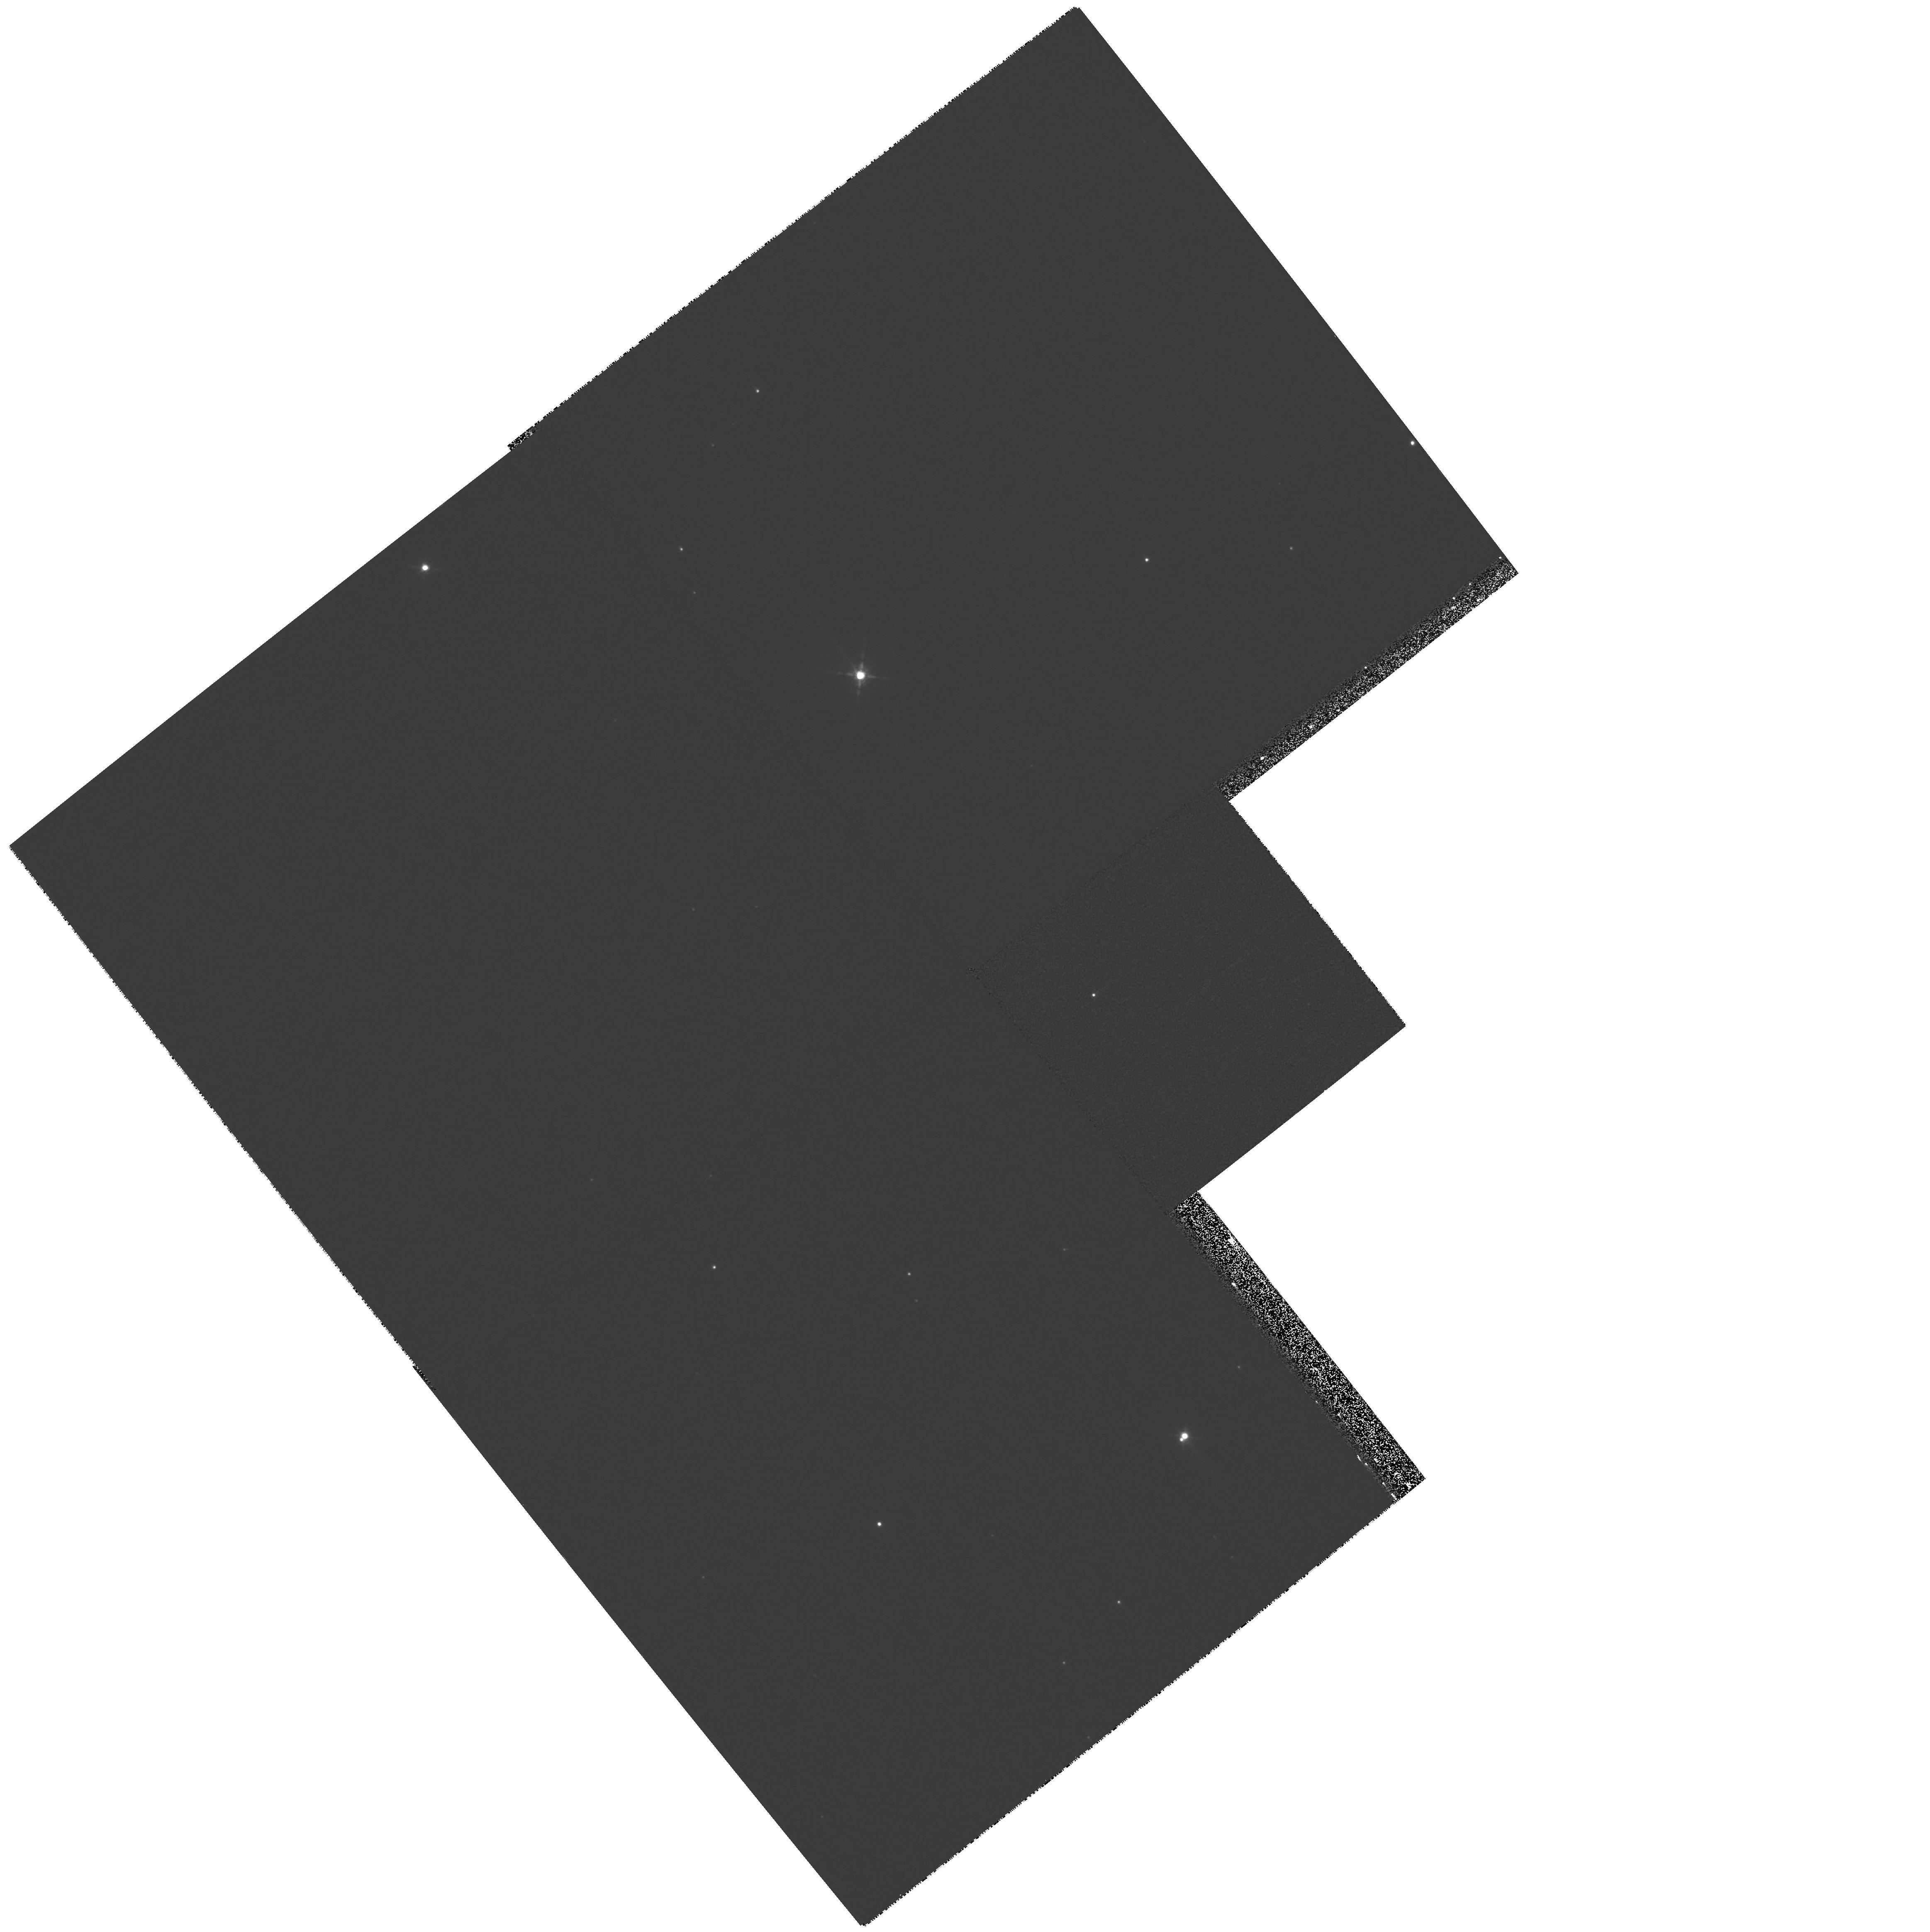
Target: TAURUS-042154+265231. Instrument: WFPC2/PC. Filter: F850LP. Exposure: 11 min. Observation ID: hst_11203_17_wfpc2_pc_f850lp_u9yq17

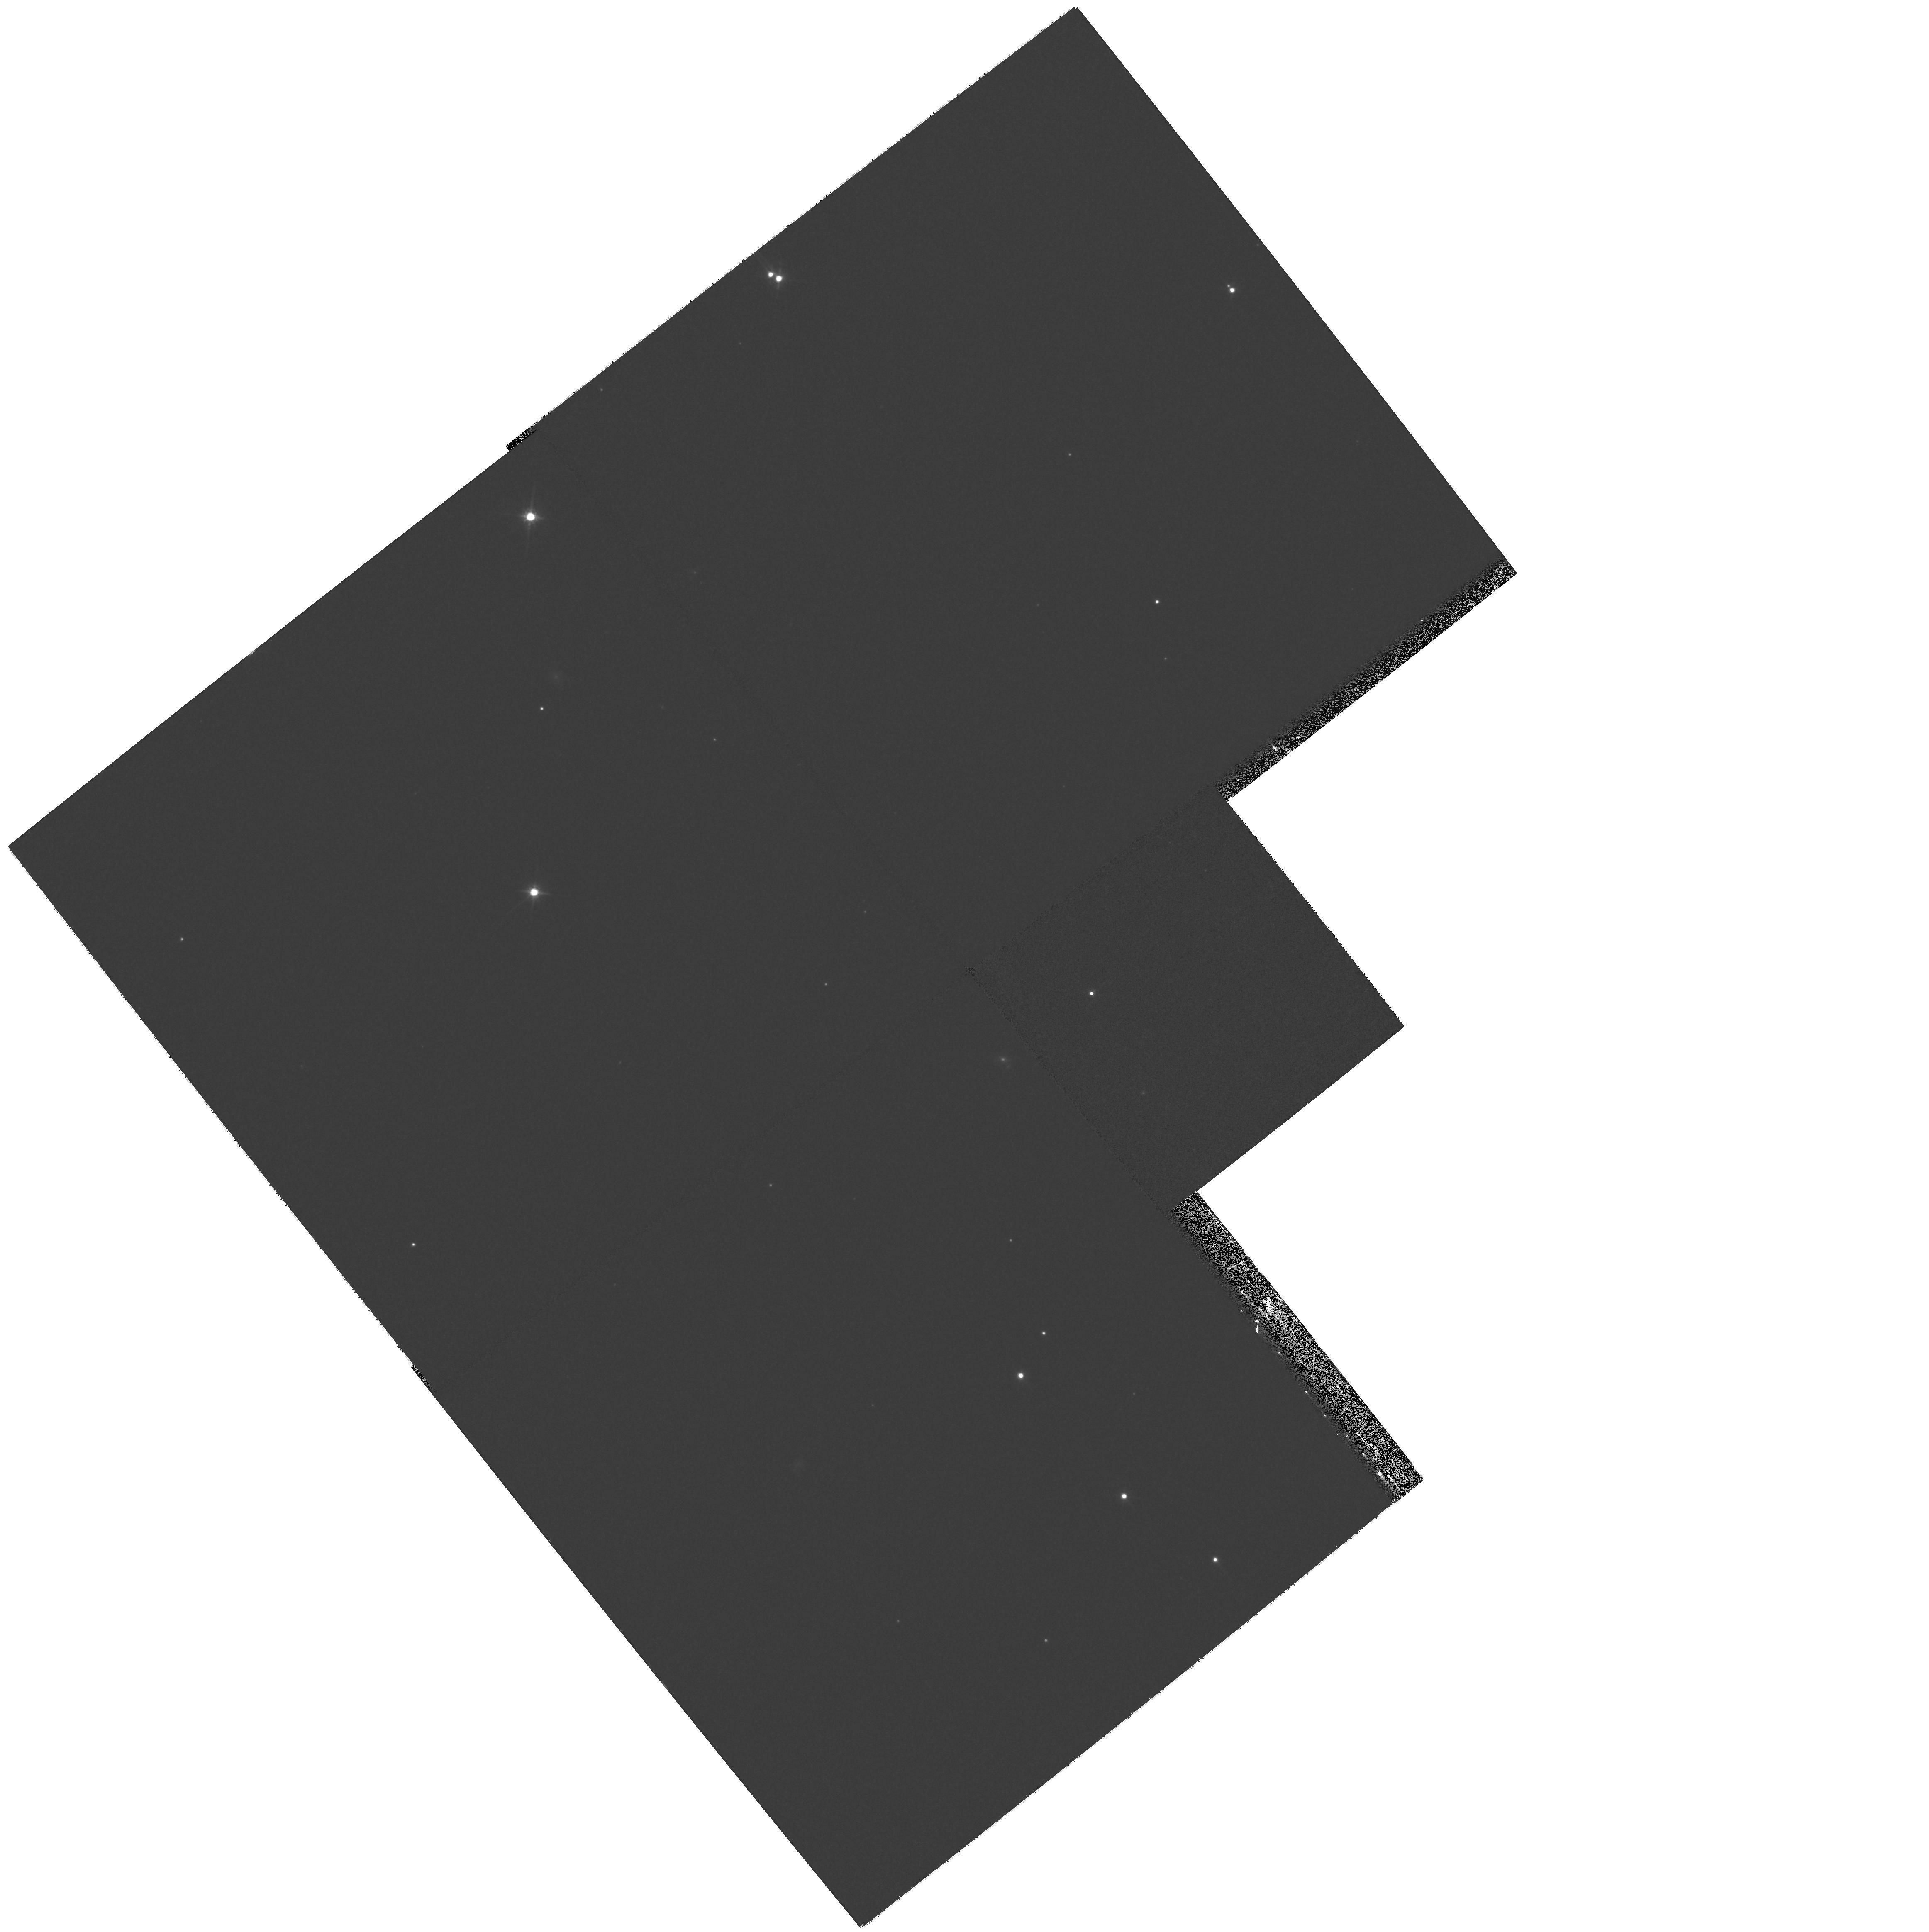
Target: TAURUS-043126+270318. Instrument: WFPC2/PC. Filter: F791W. Exposure: 17 min. Observation ID: hst_11203_20_wfpc2_pc_f791w_u9yq20

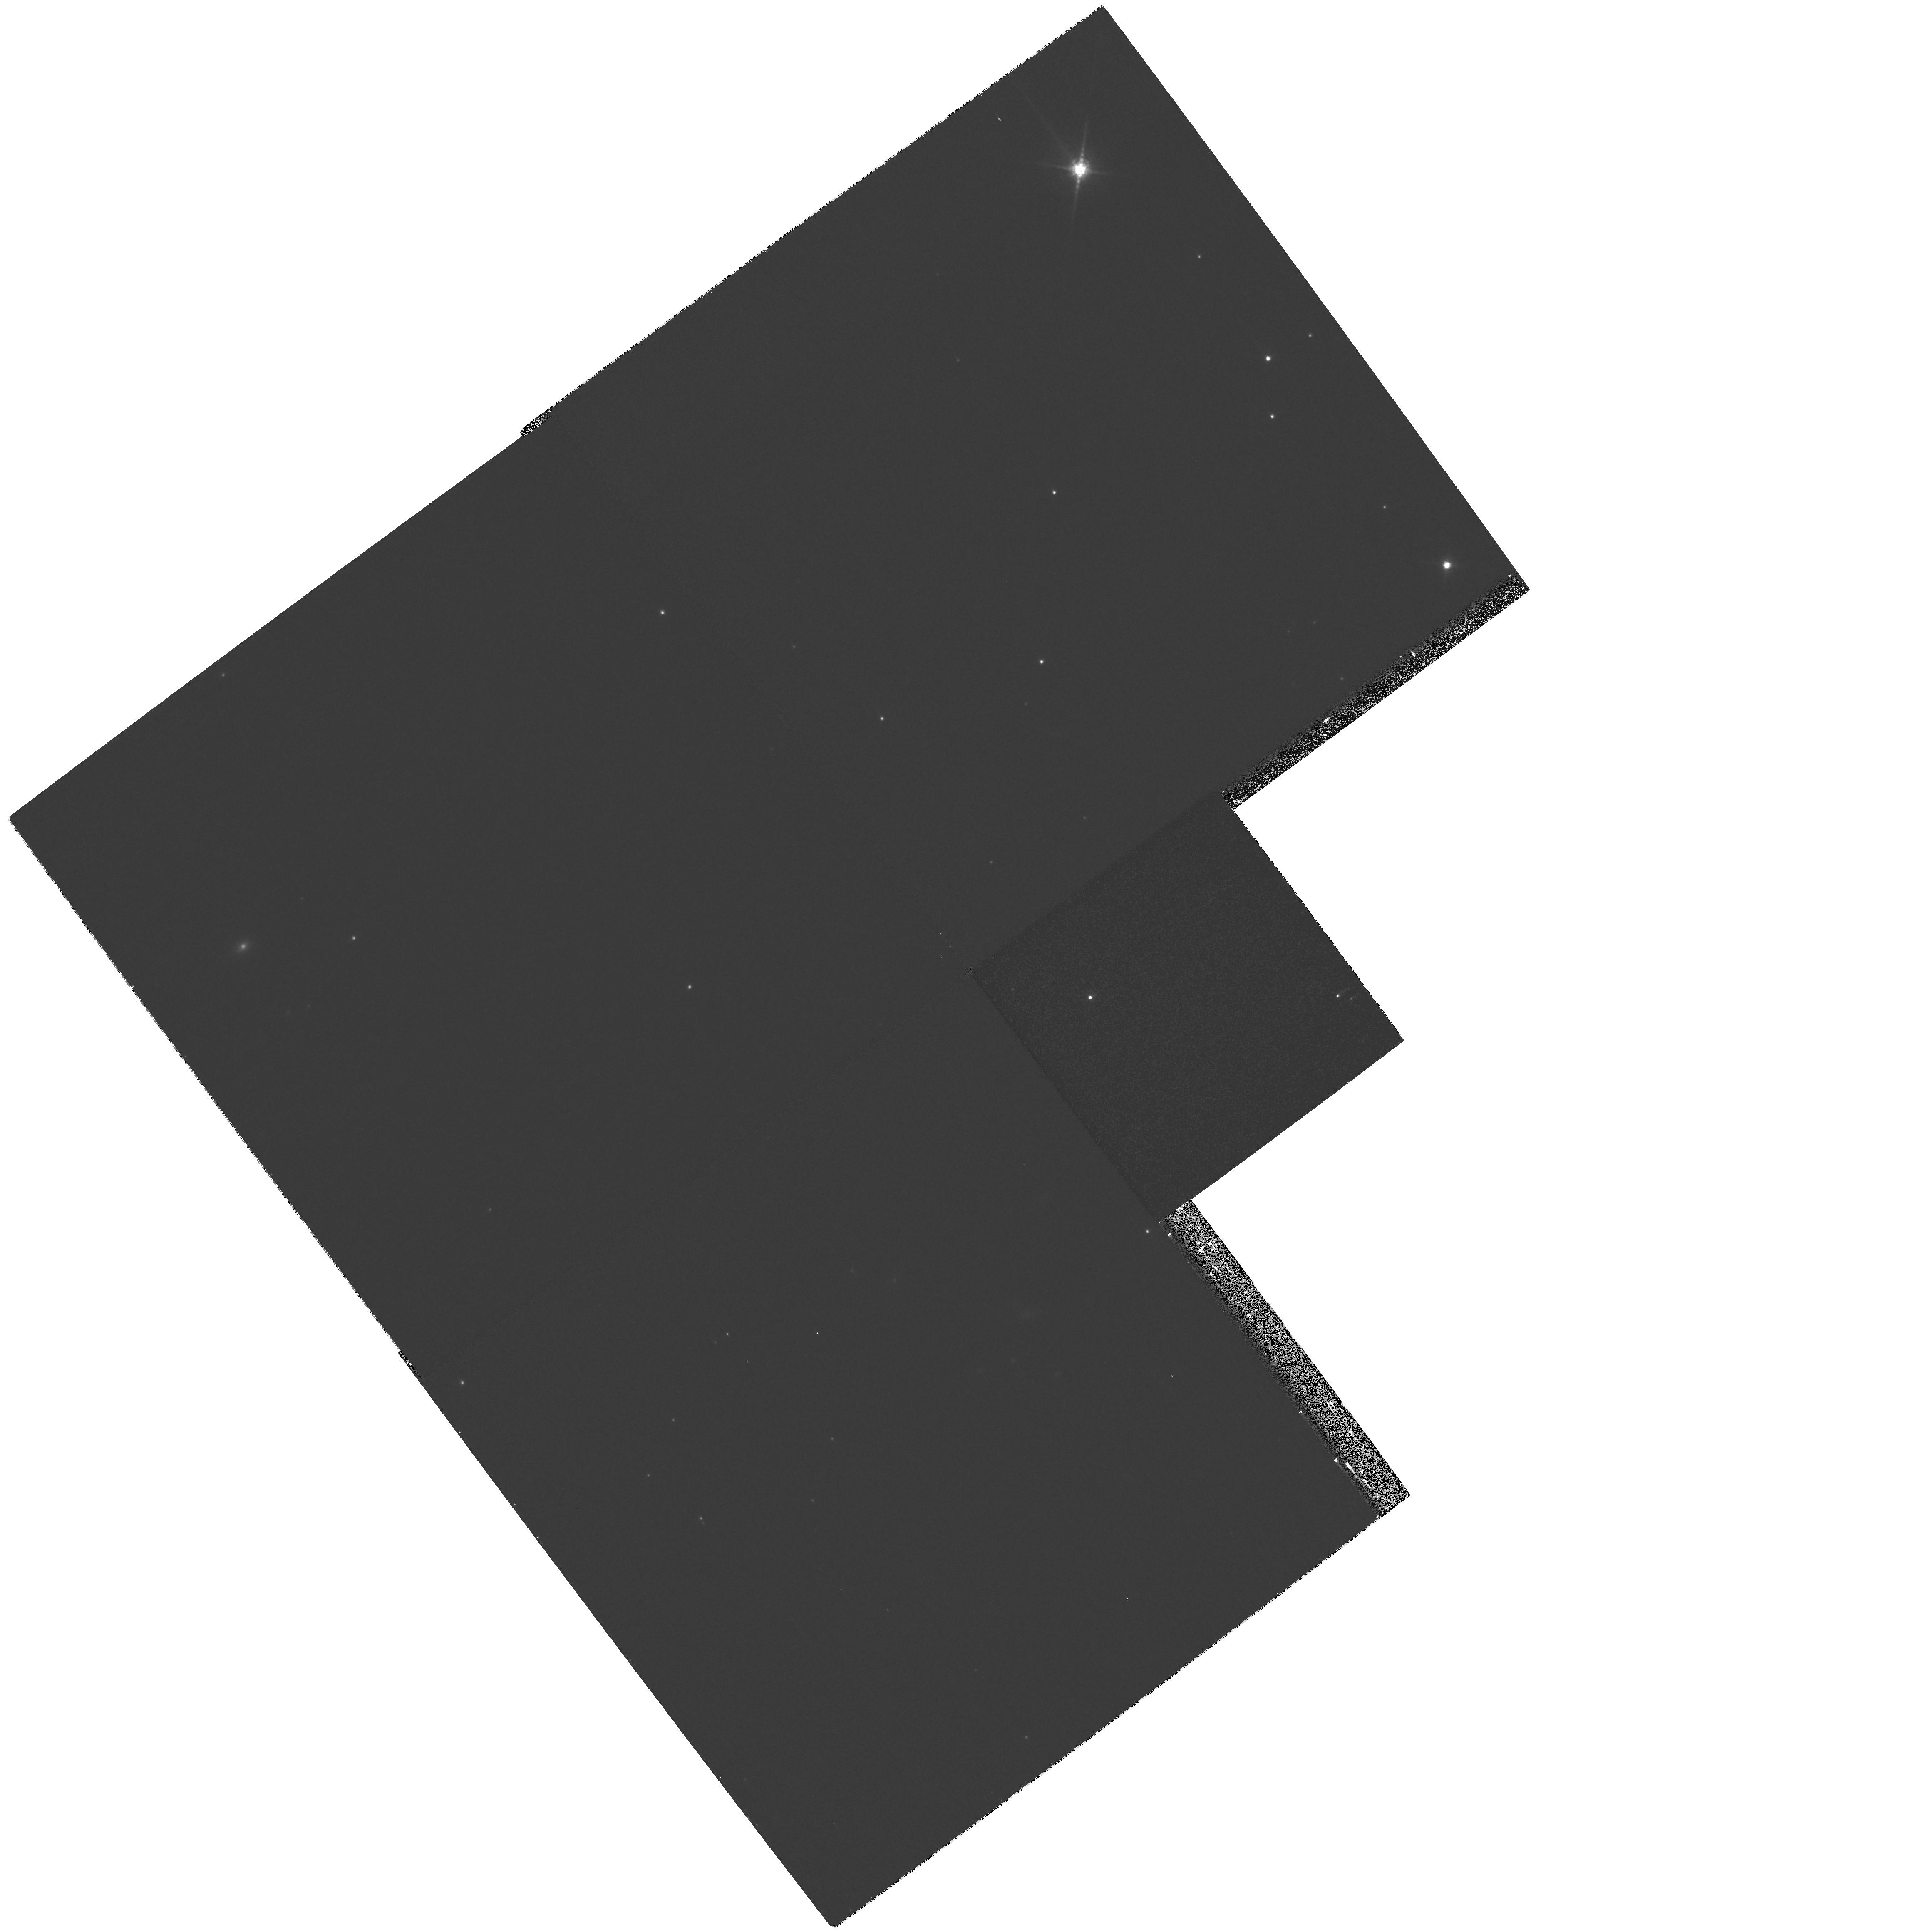
Target: TAURUS-043610+215936. Instrument: WFPC2/PC. Filter: F850LP. Exposure: 11 min. Observation ID: hst_11203_24_wfpc2_pc_f850lp_u9yq24

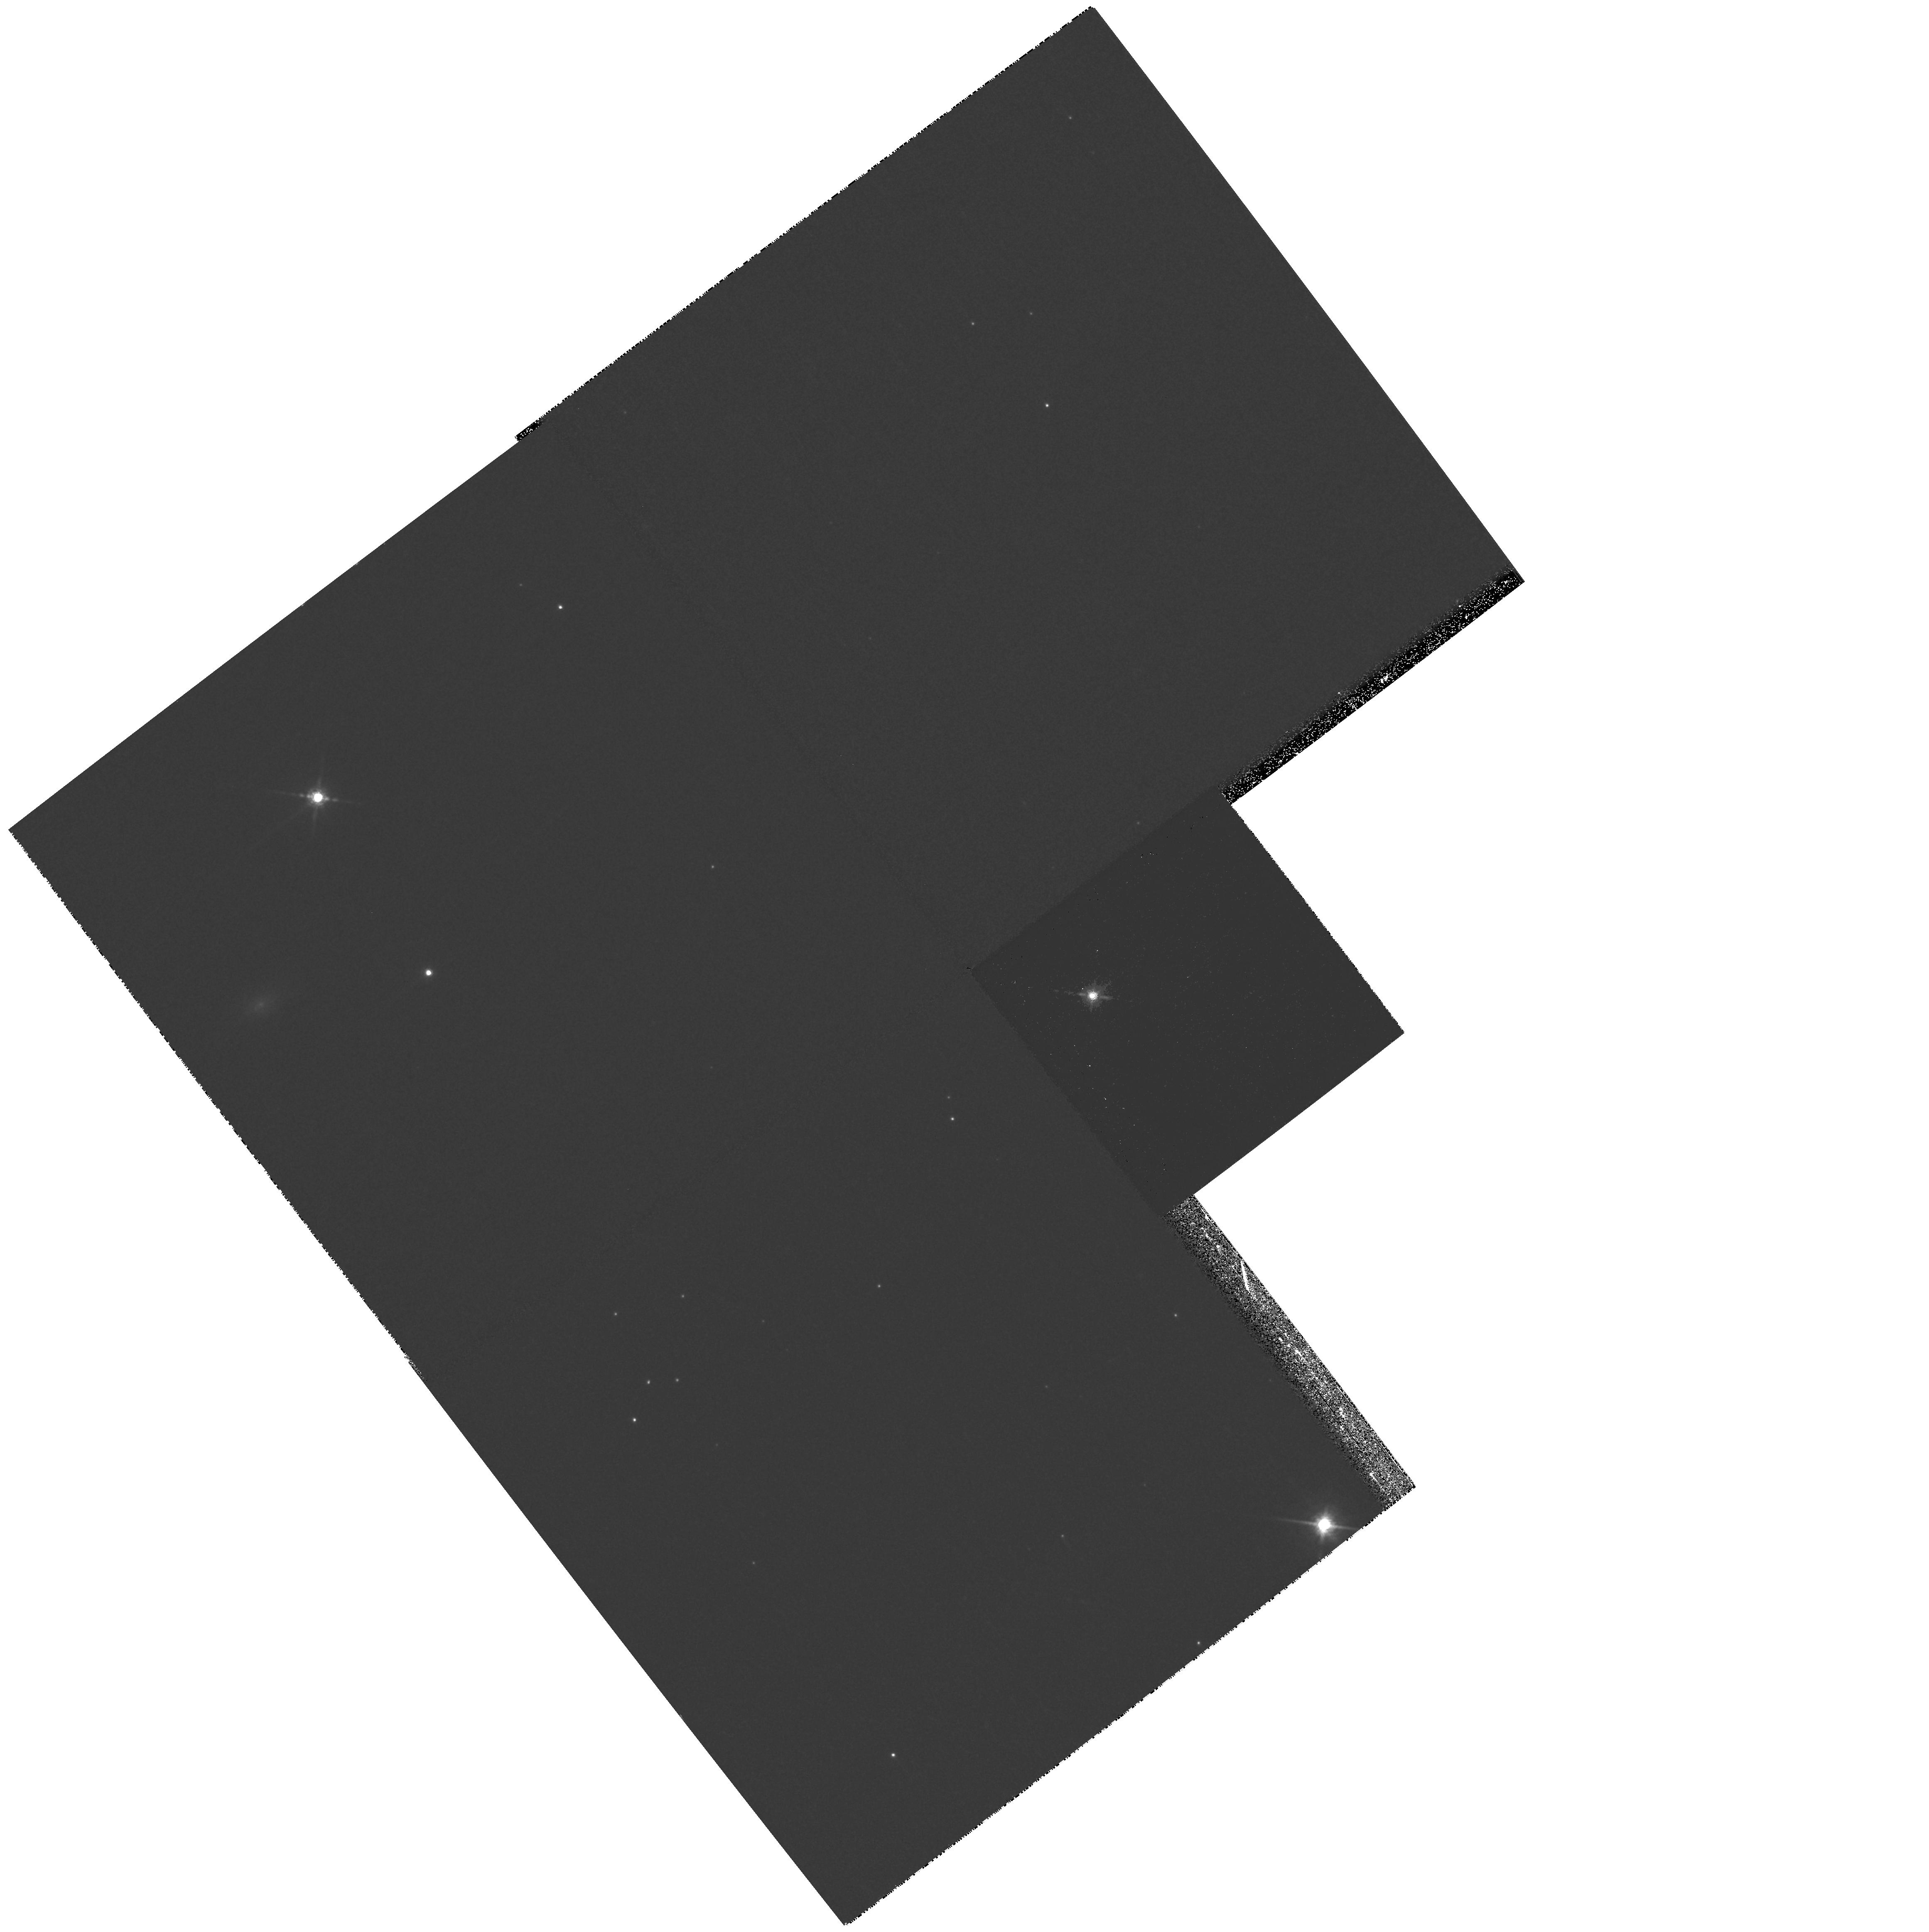
Target: TAURUS-043906+233417. Instrument: WFPC2/PC. Filter: F850LP. Exposure: 11 min. Observation ID: hst_11203_31_wfpc2_pc_f850lp_u9yq31

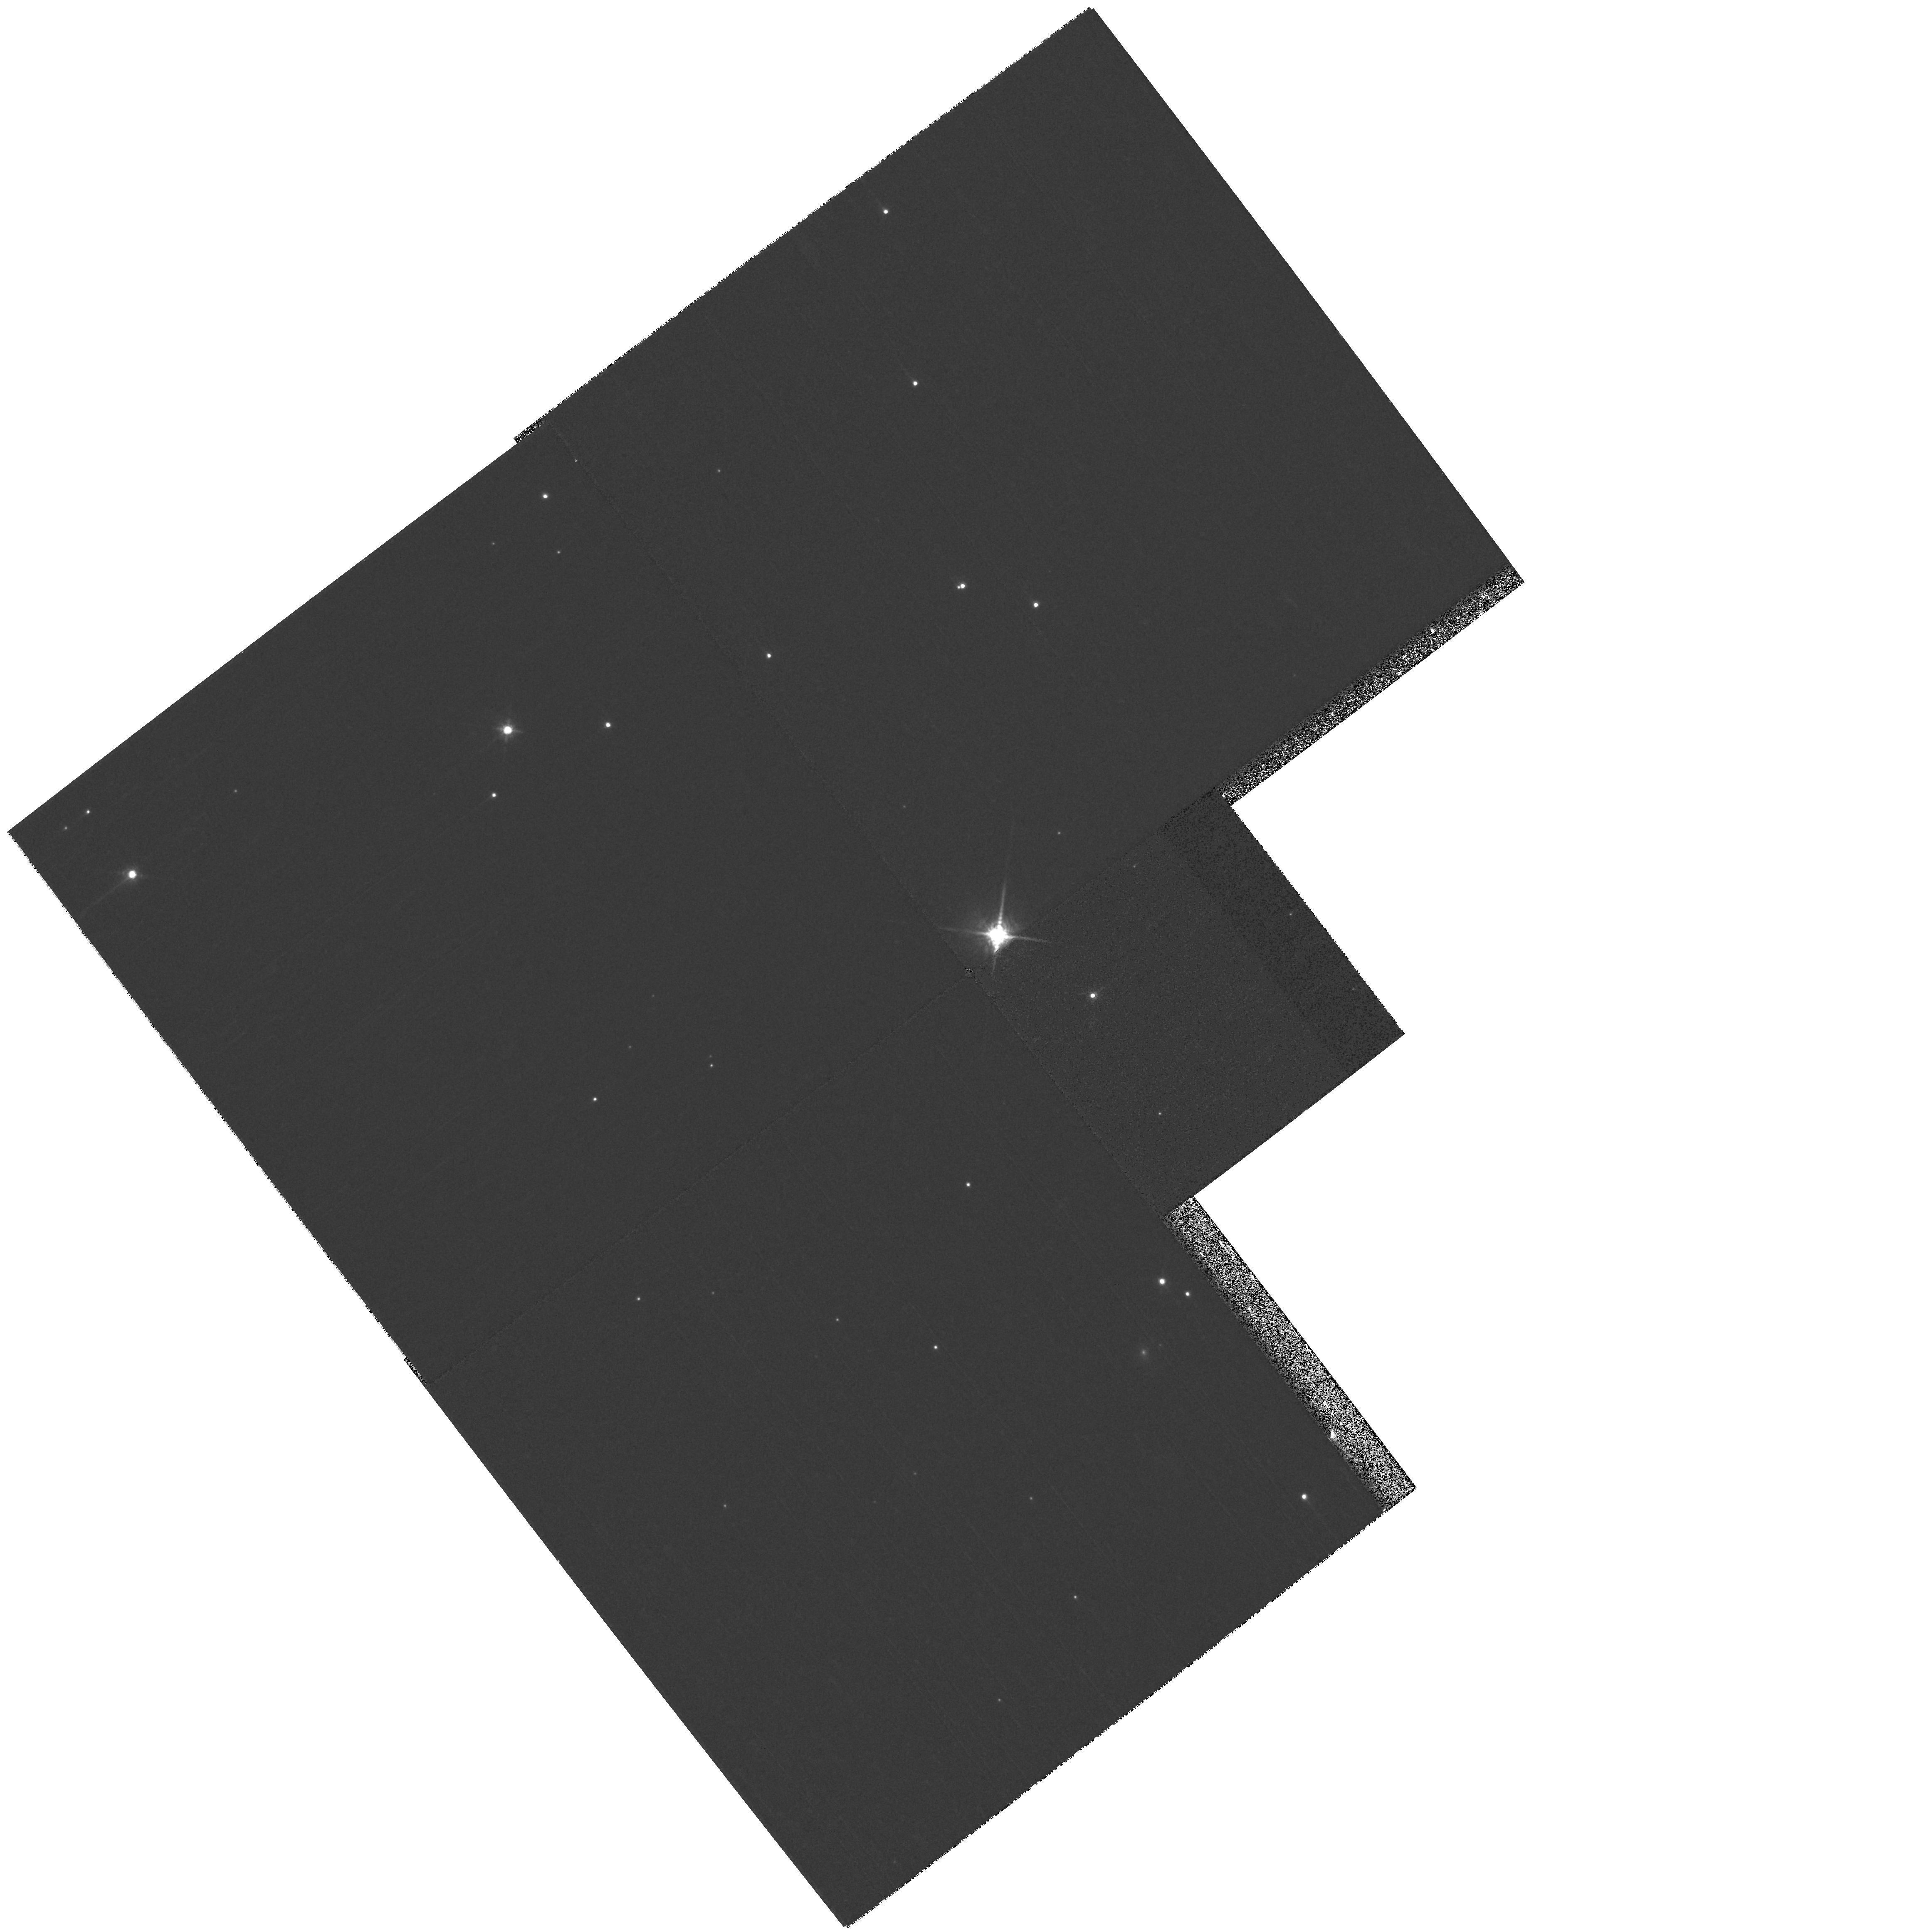
Target: TAURUS-044144+230151. Instrument: WFPC2/PC. Filter: F850LP. Exposure: 11 min. Observation ID: hst_11203_14_wfpc2_pc_f850lp_u9yq14

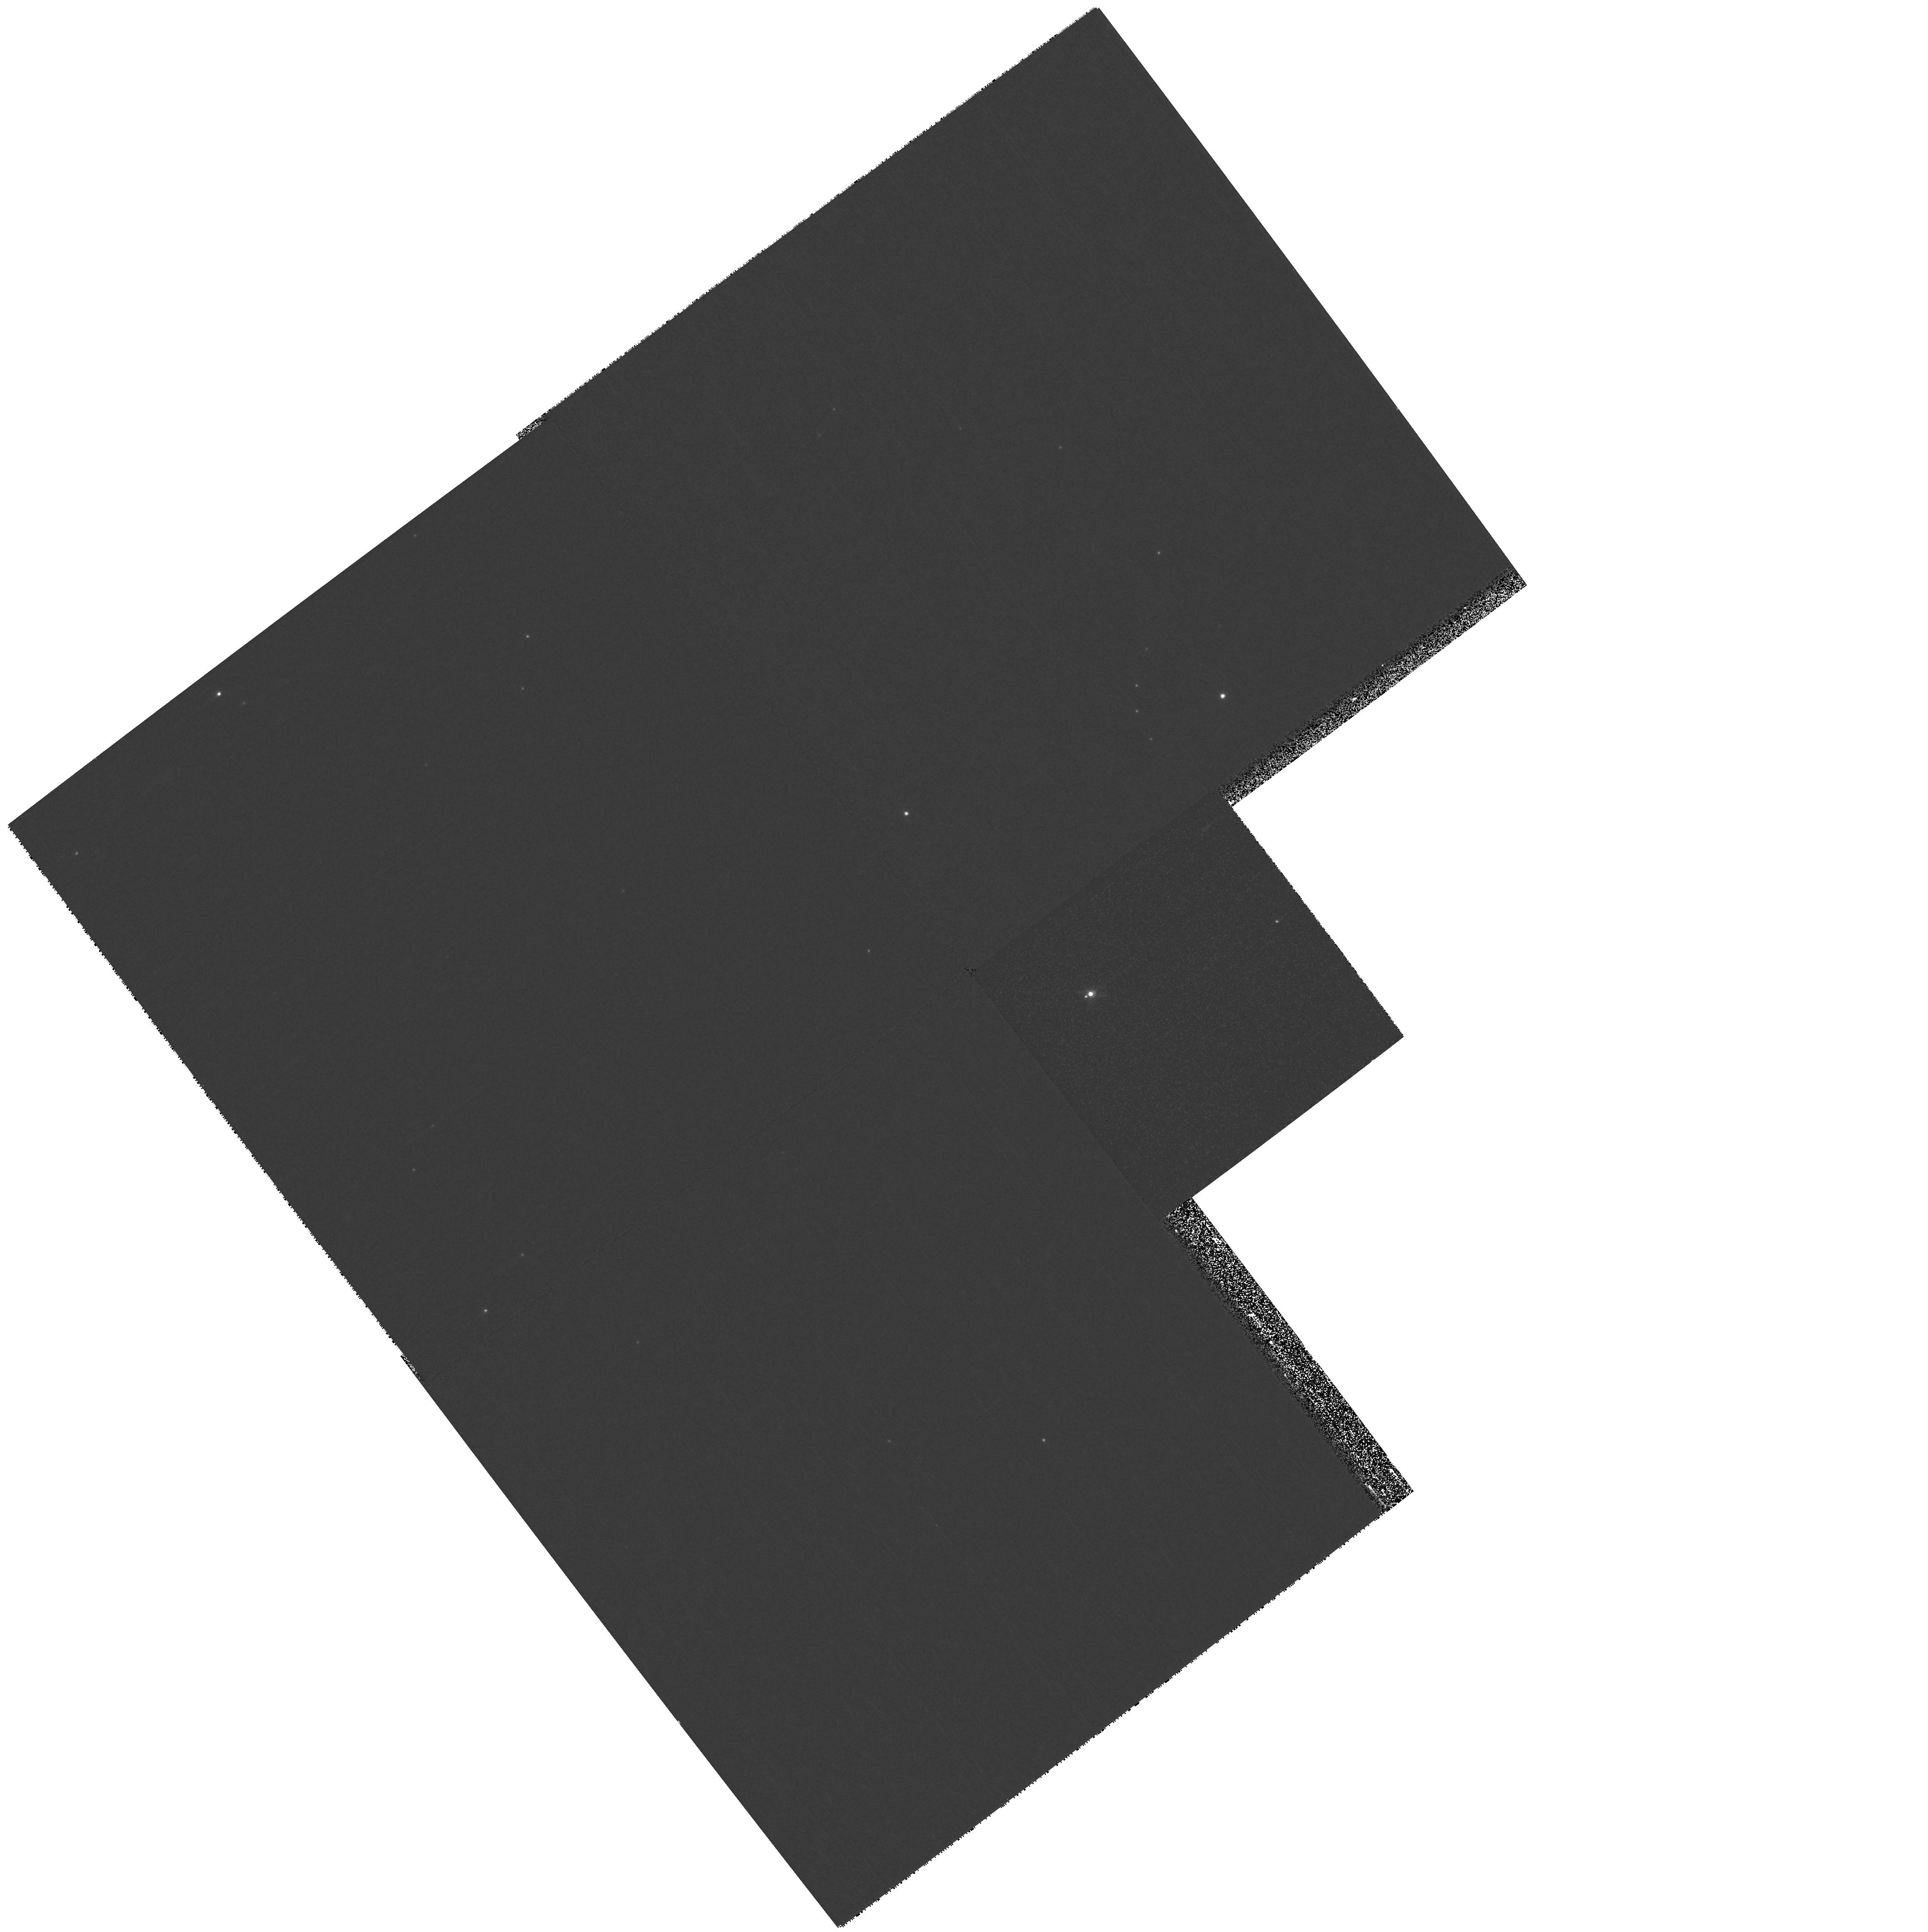
Target: TAURUS-043119+233504. Instrument: WFPC2/PC. Filter: F850LP. Exposure: 11 min. Observation ID: hst_11203_13_wfpc2_pc_f850lp_u9yq13

A Search for Circumstellar Disks and Planetary-Mass Companions around Brown Dwarfs in Taurus (PI: Luhman, Kevin)

During a 1-orbit program in Cycle 14, we used WFPC2 to obtain the first direct image of a circumstellar disk around a brown dwarf. These data have provided fundamental new constraints on the formation process of brown dwarfs and the properties of their disks. To search for additional direct detections of disks around brown dwarfs and to search for planetary-mass companions to these objects, we propose a WFPC2 survey of 32 brown dwarfs in the Taurus star-forming region.